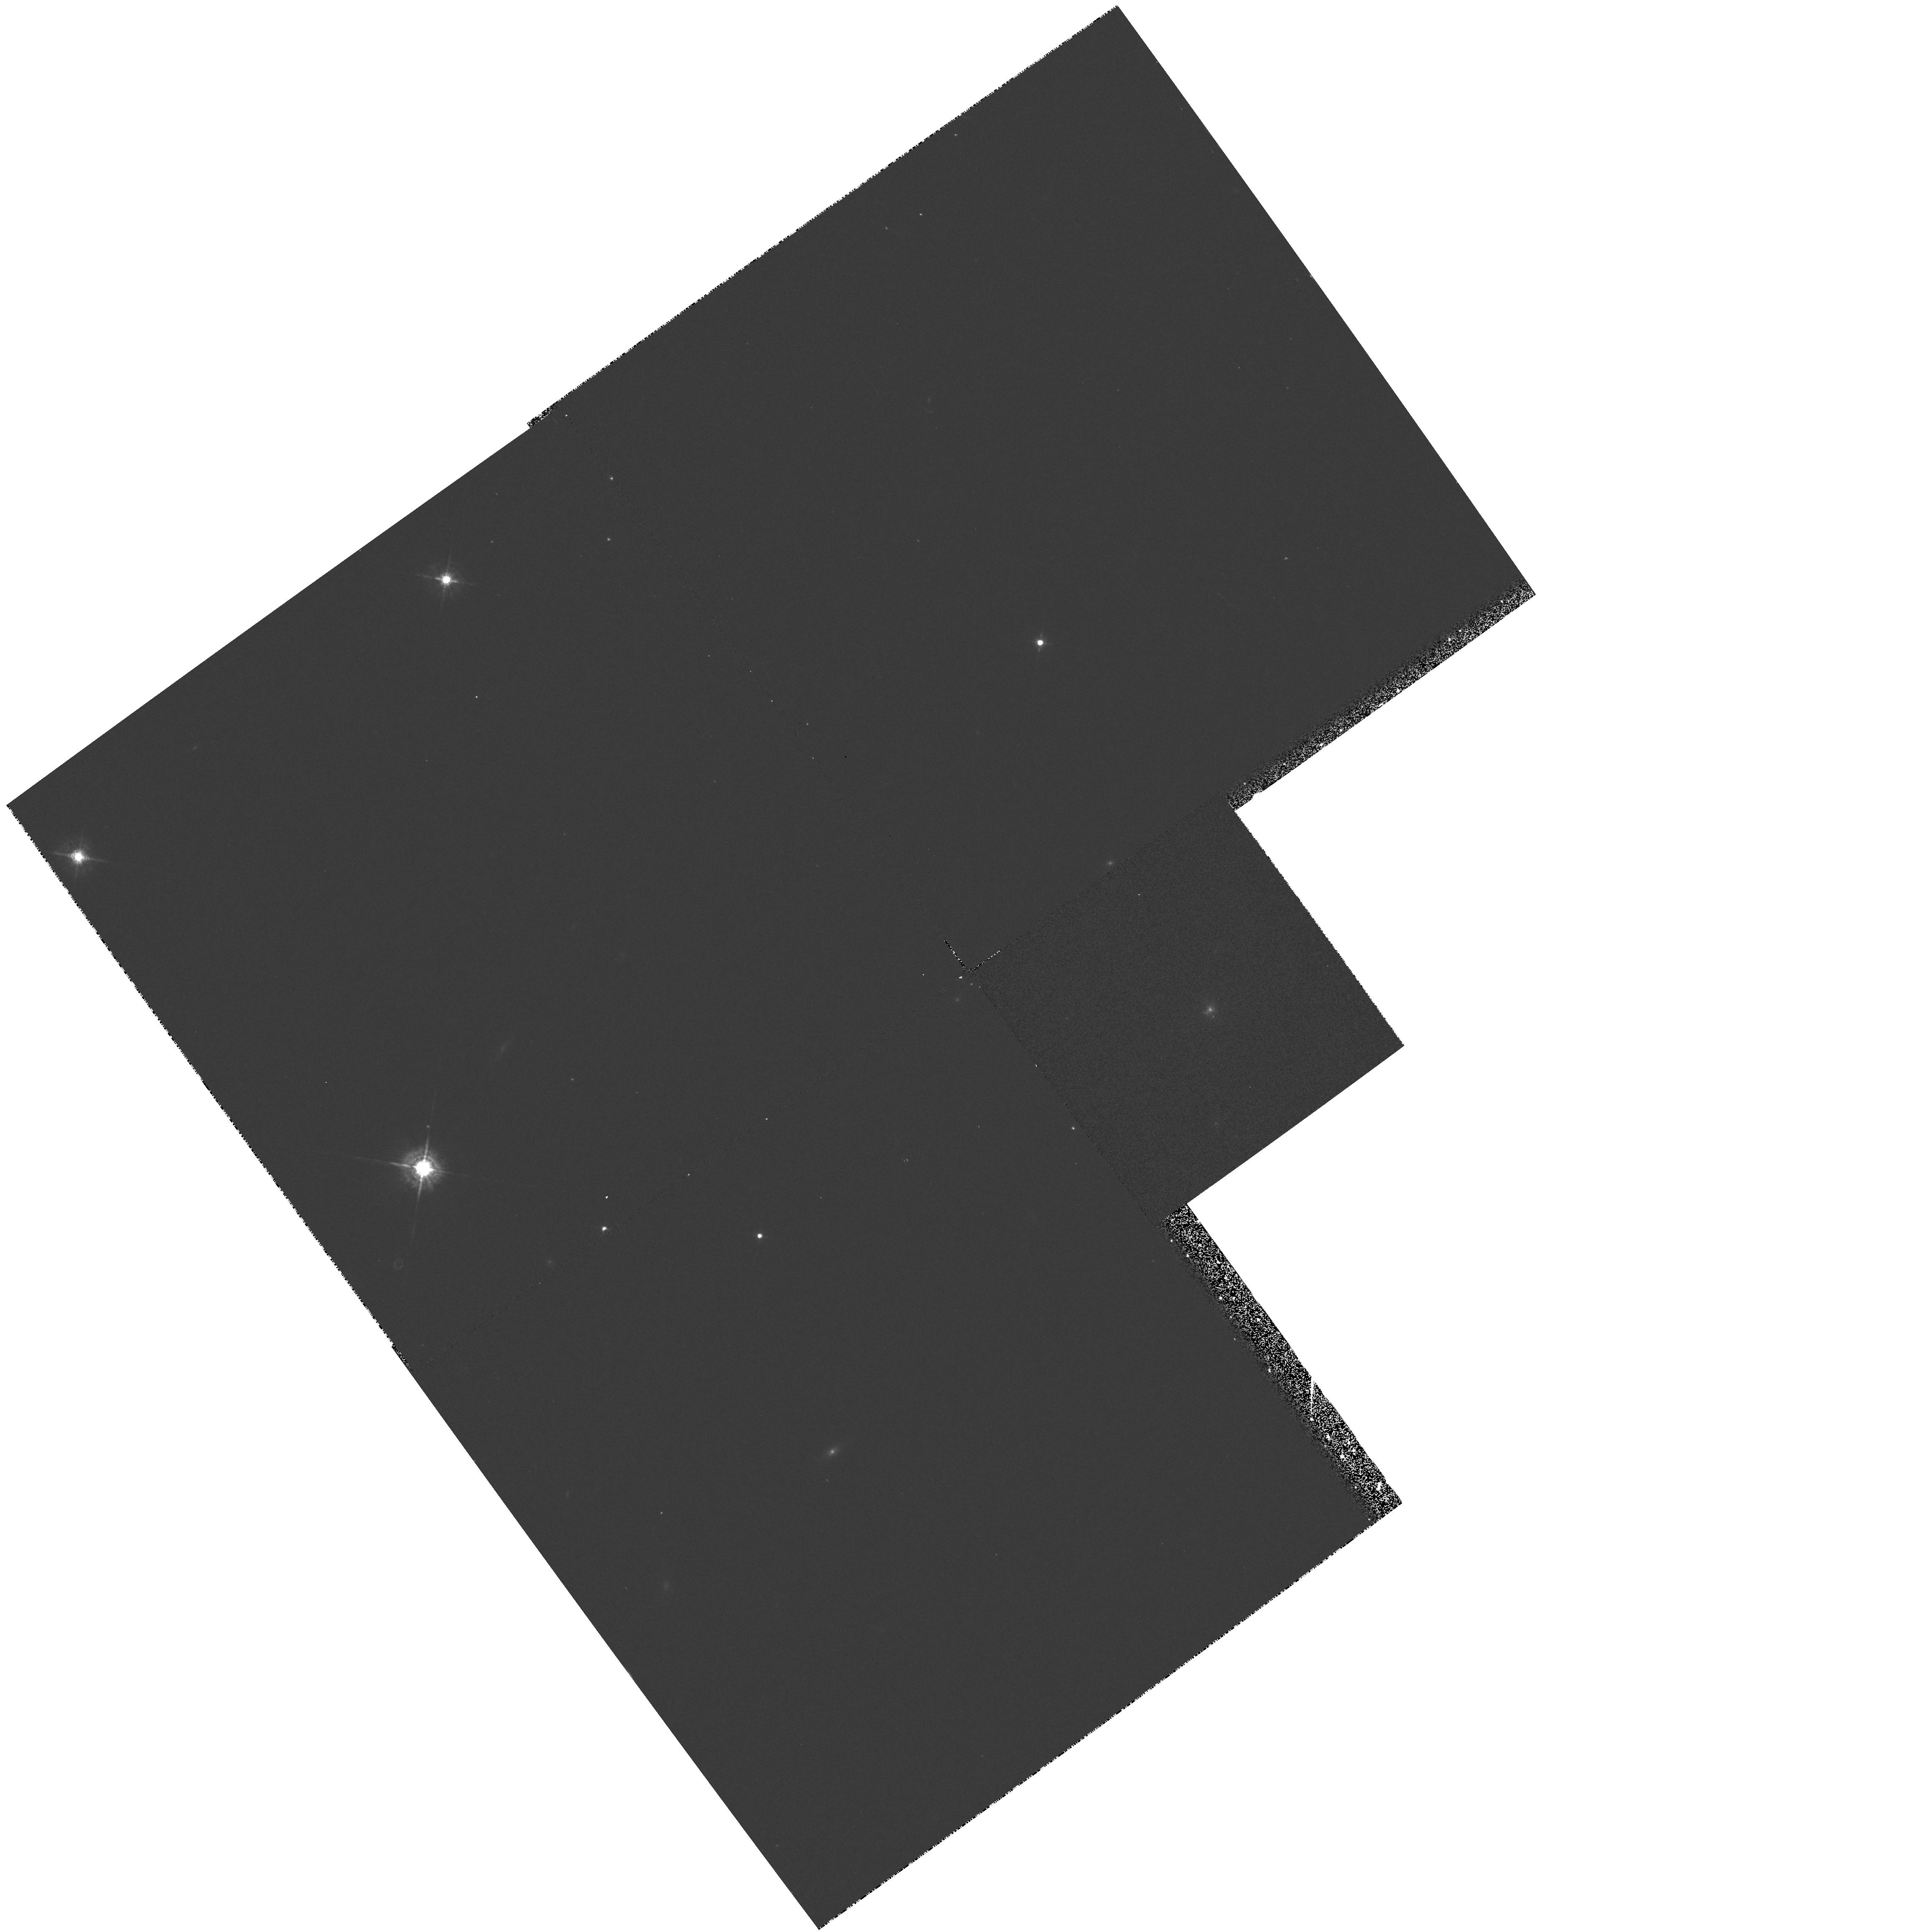
Target: 3C79.0. Instrument: WFPC2/PC. Filter: F547M. Exposure: 10 min. Observation ID: hst_5930_03_wfpc2_pc_f547m_u2td03

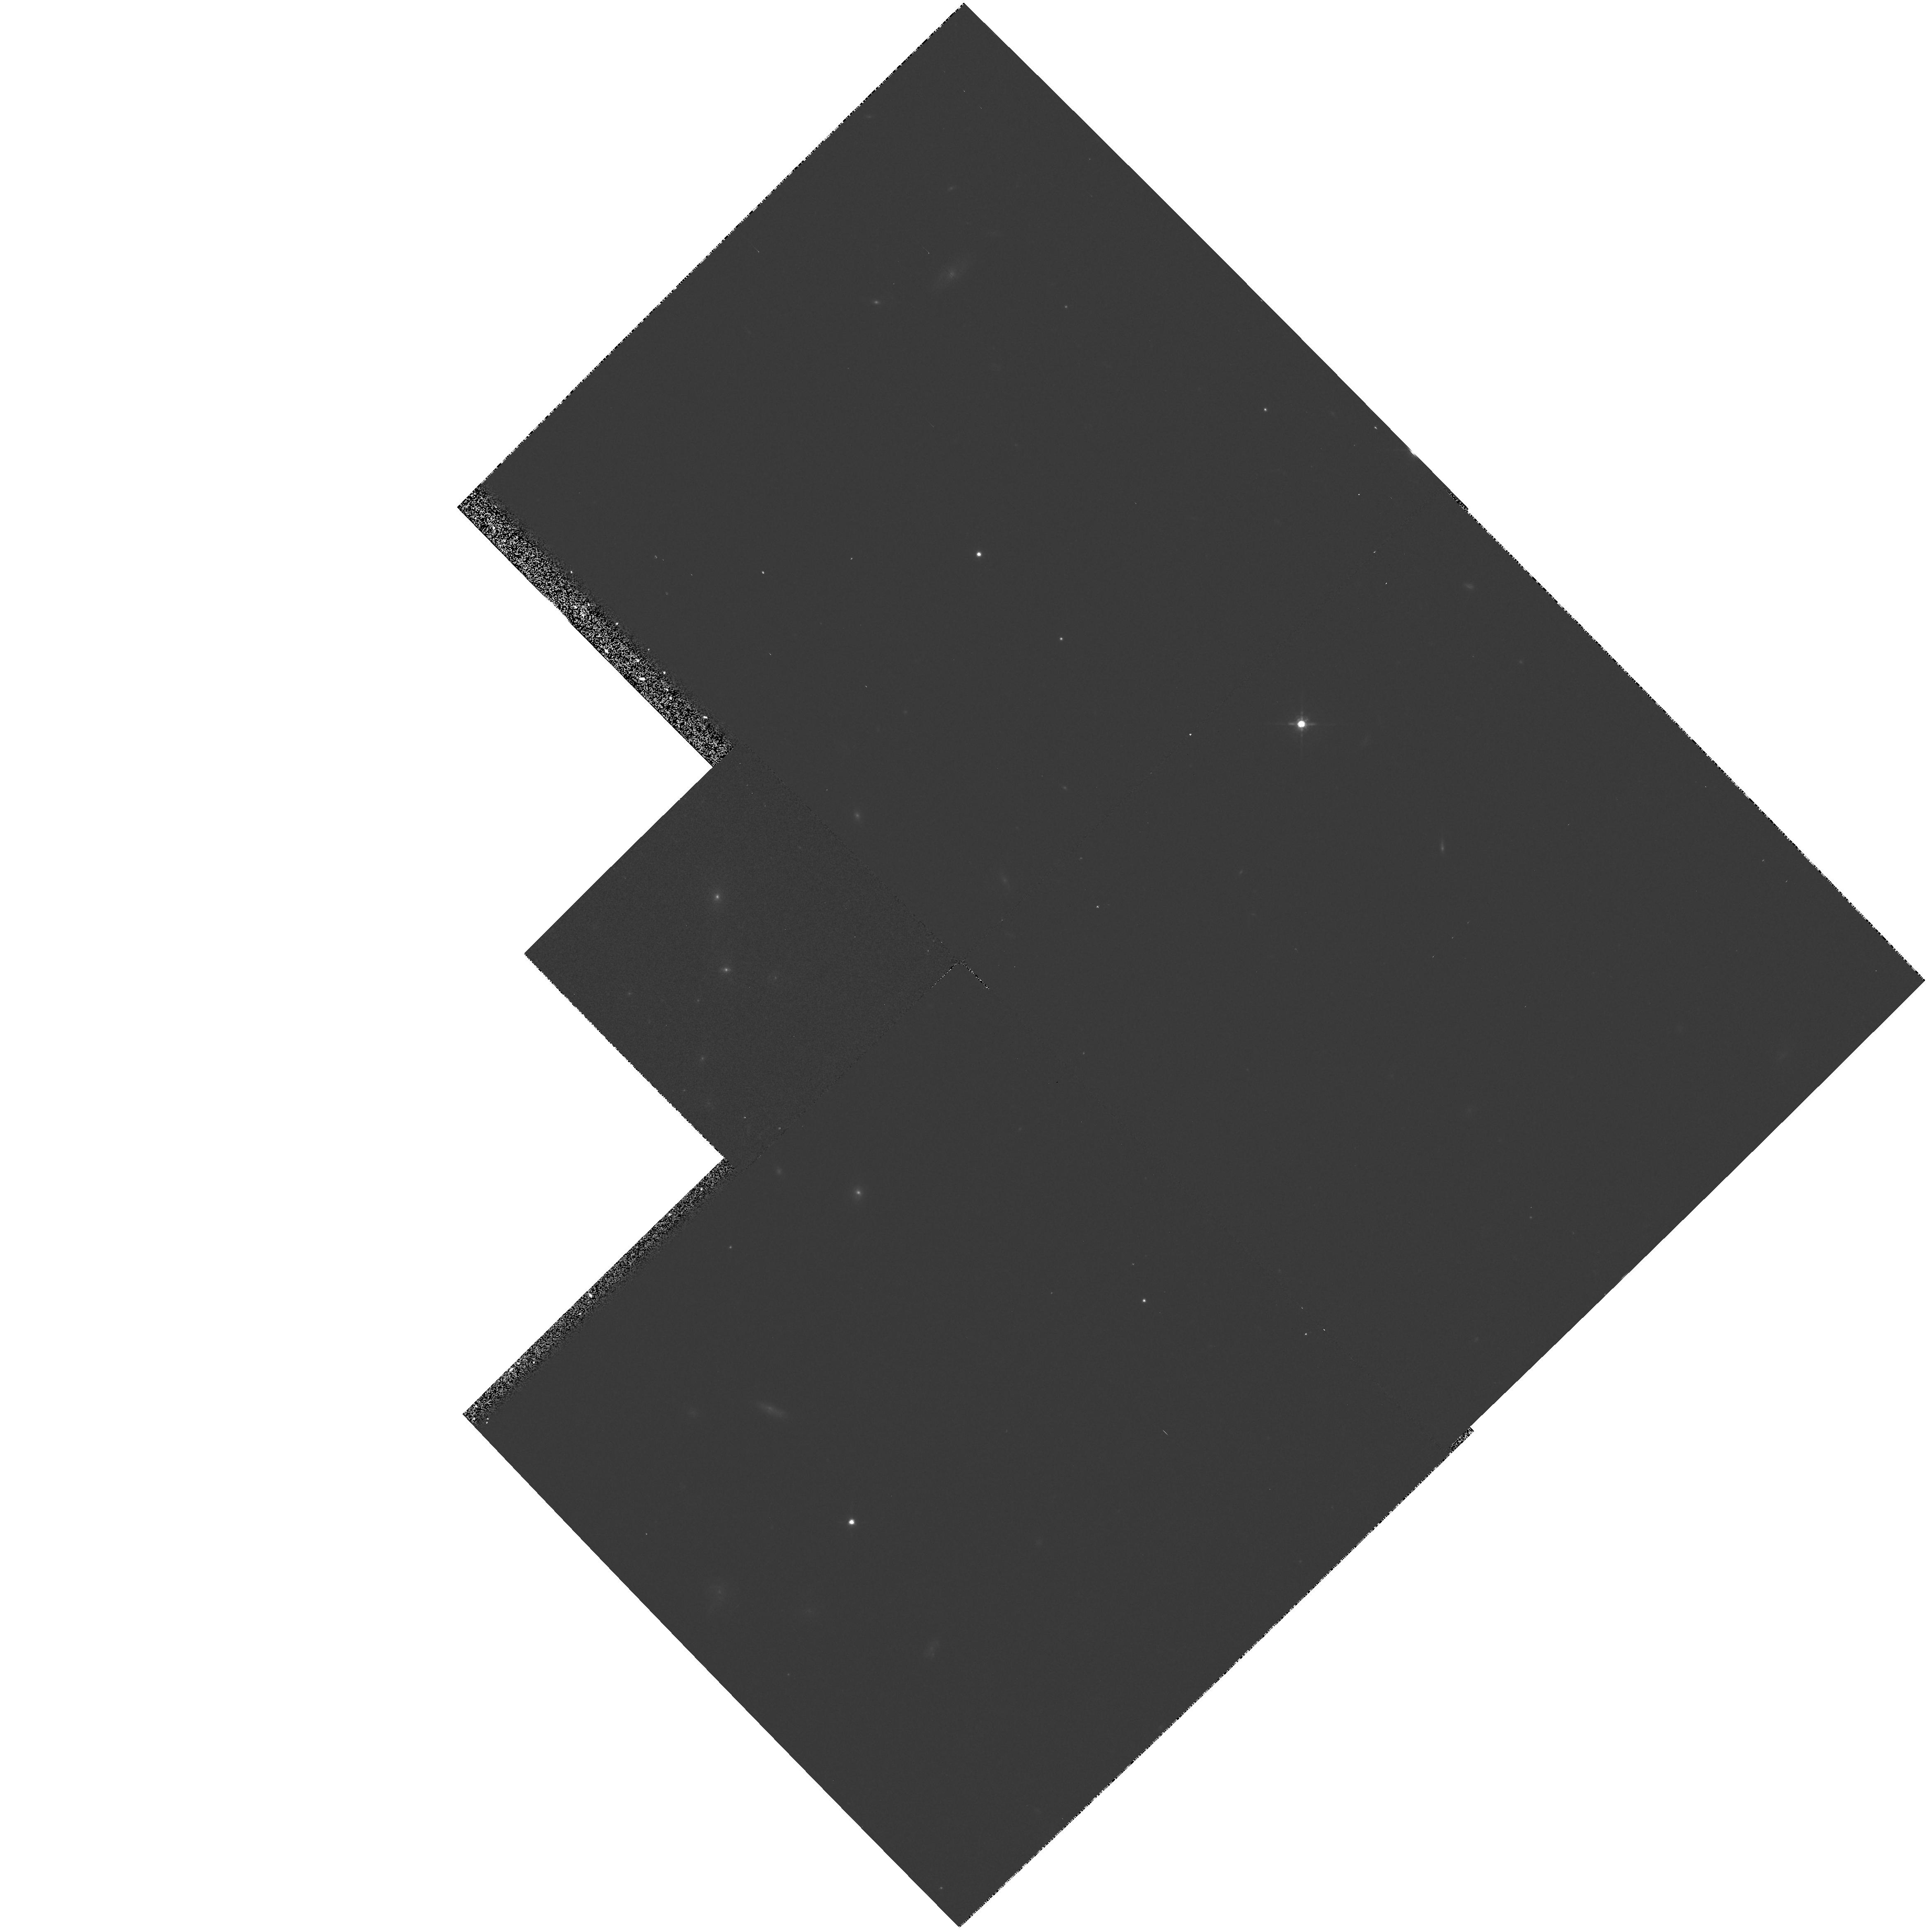
Target: 3C330.0. Instrument: WFPC2/PC. Filter: F675W. Exposure: 10 min. Observation ID: hst_5930_02_wfpc2_pc_f675w_u2td02

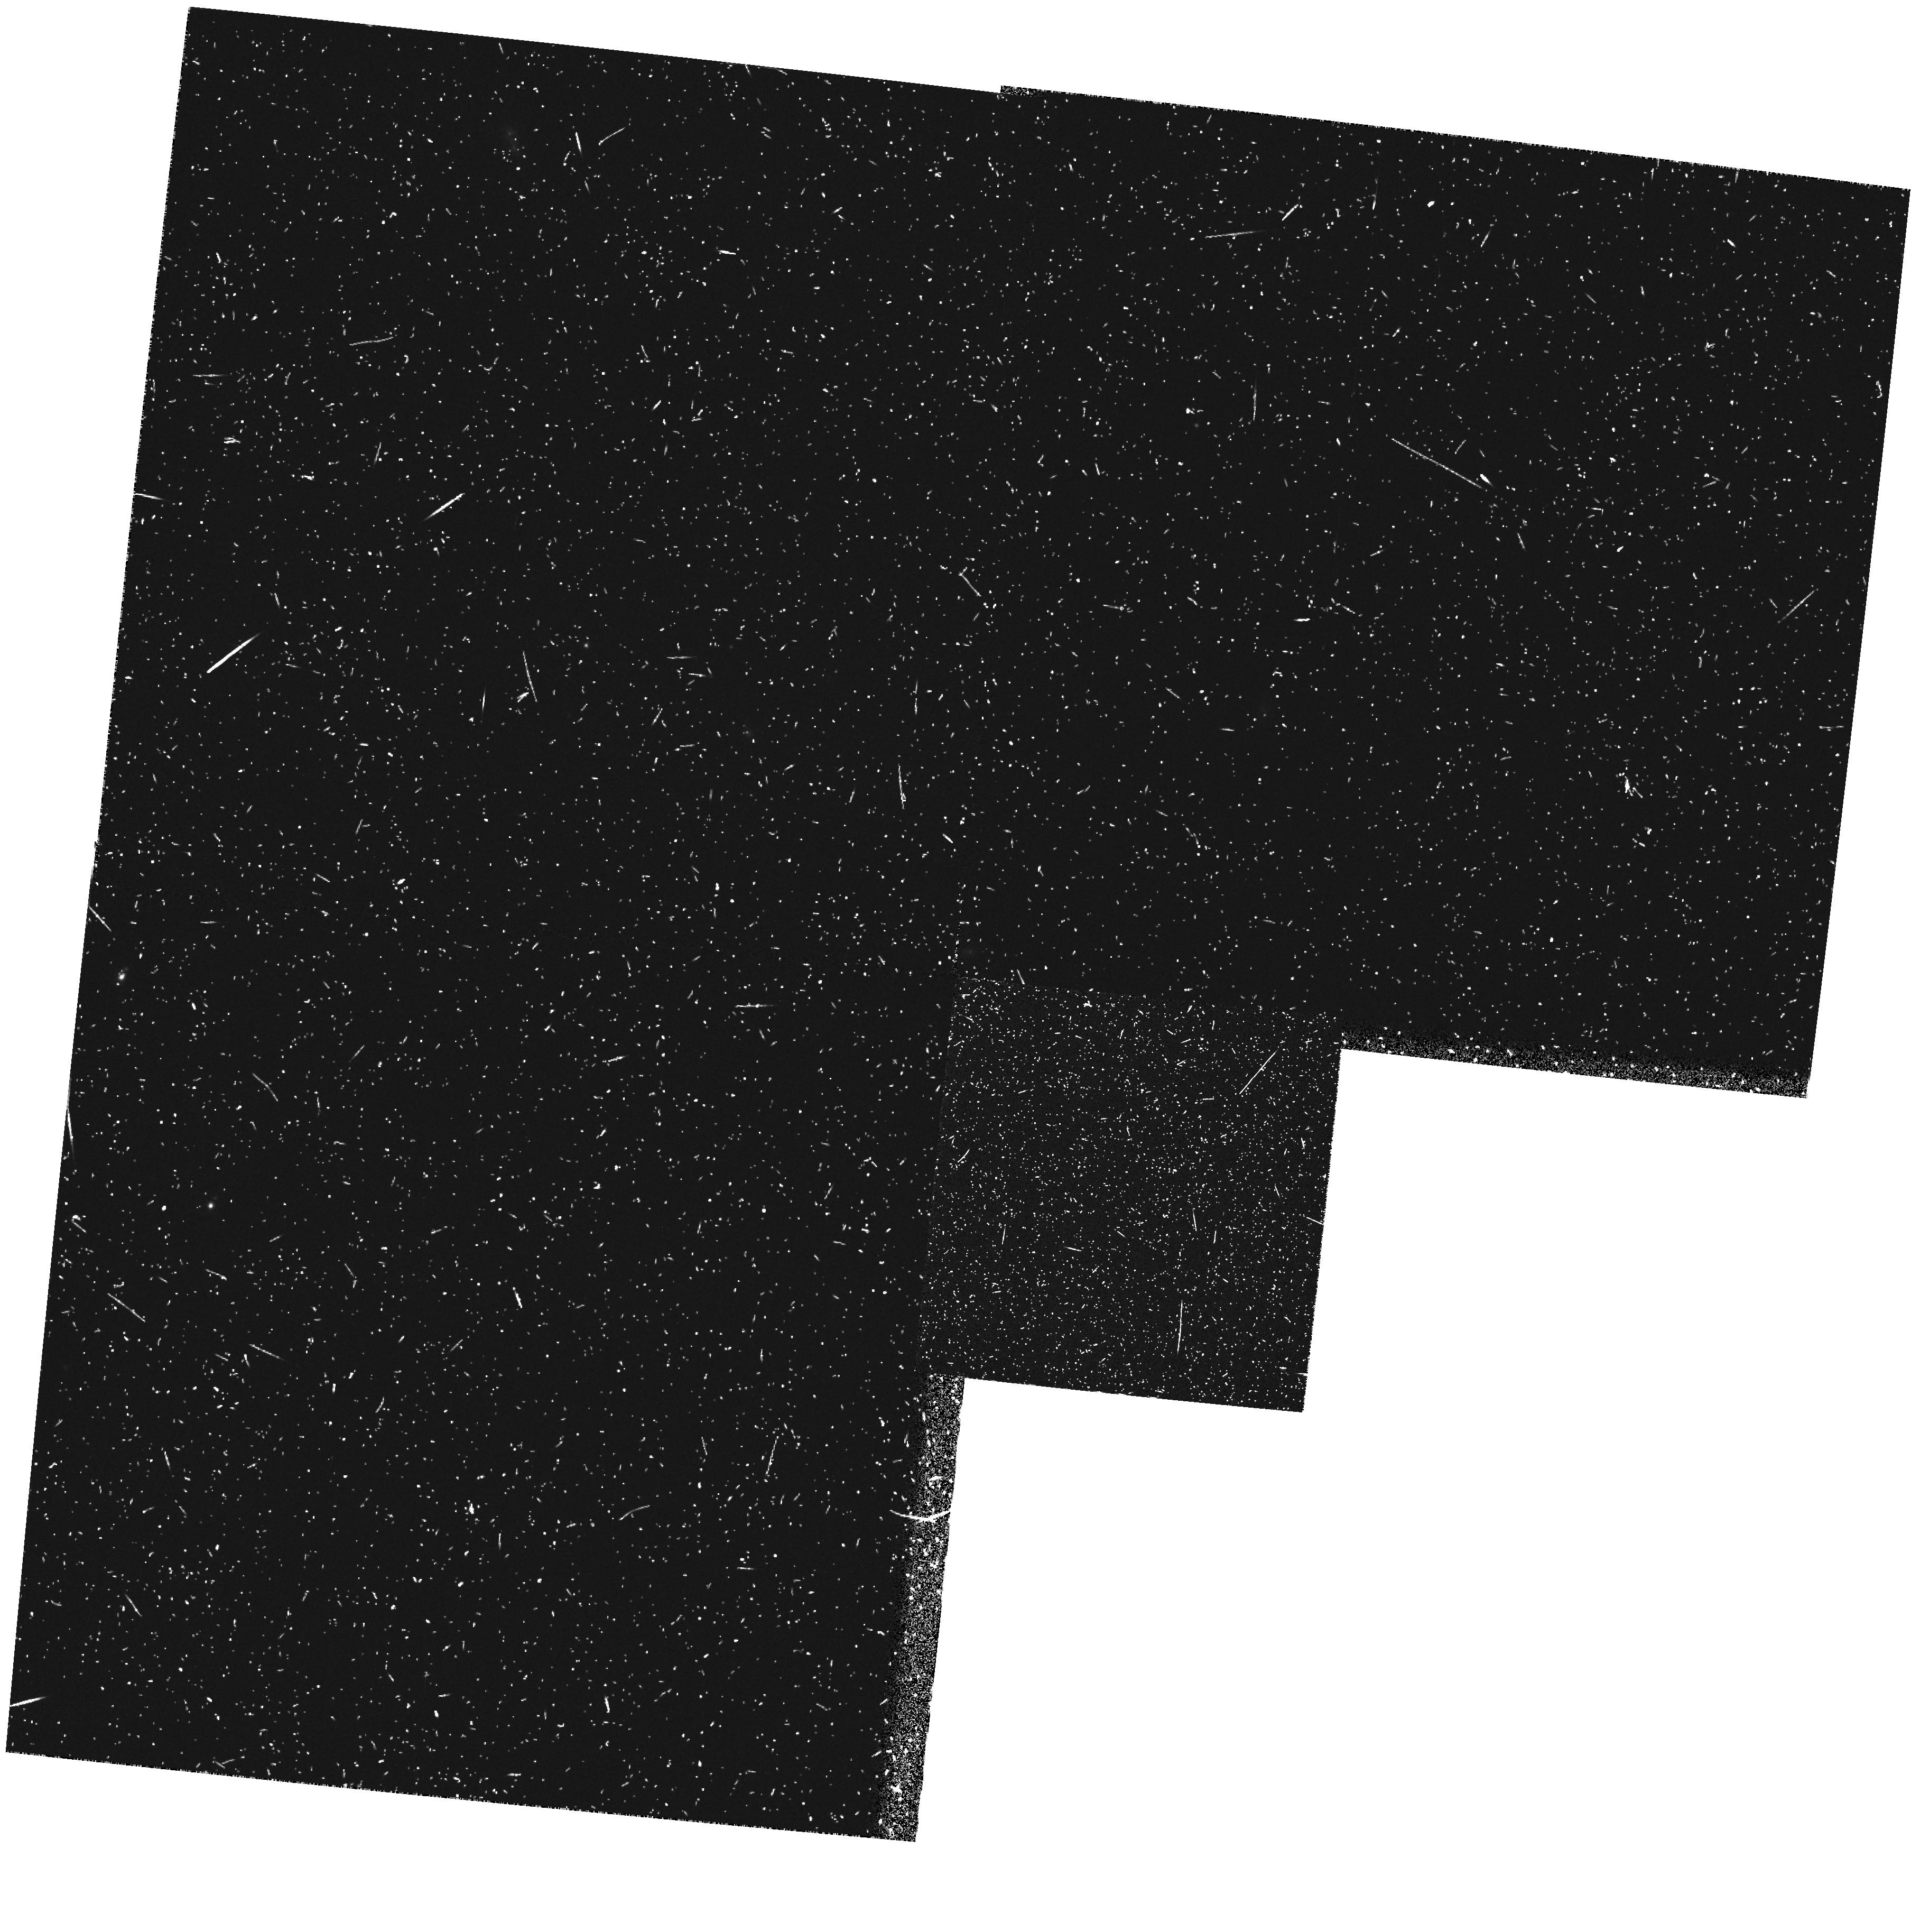
Target: 3C460.0. Instrument: WFPC2/PC. Filter: FR680N. Exposure: 22 min. Observation ID: u2td0105t

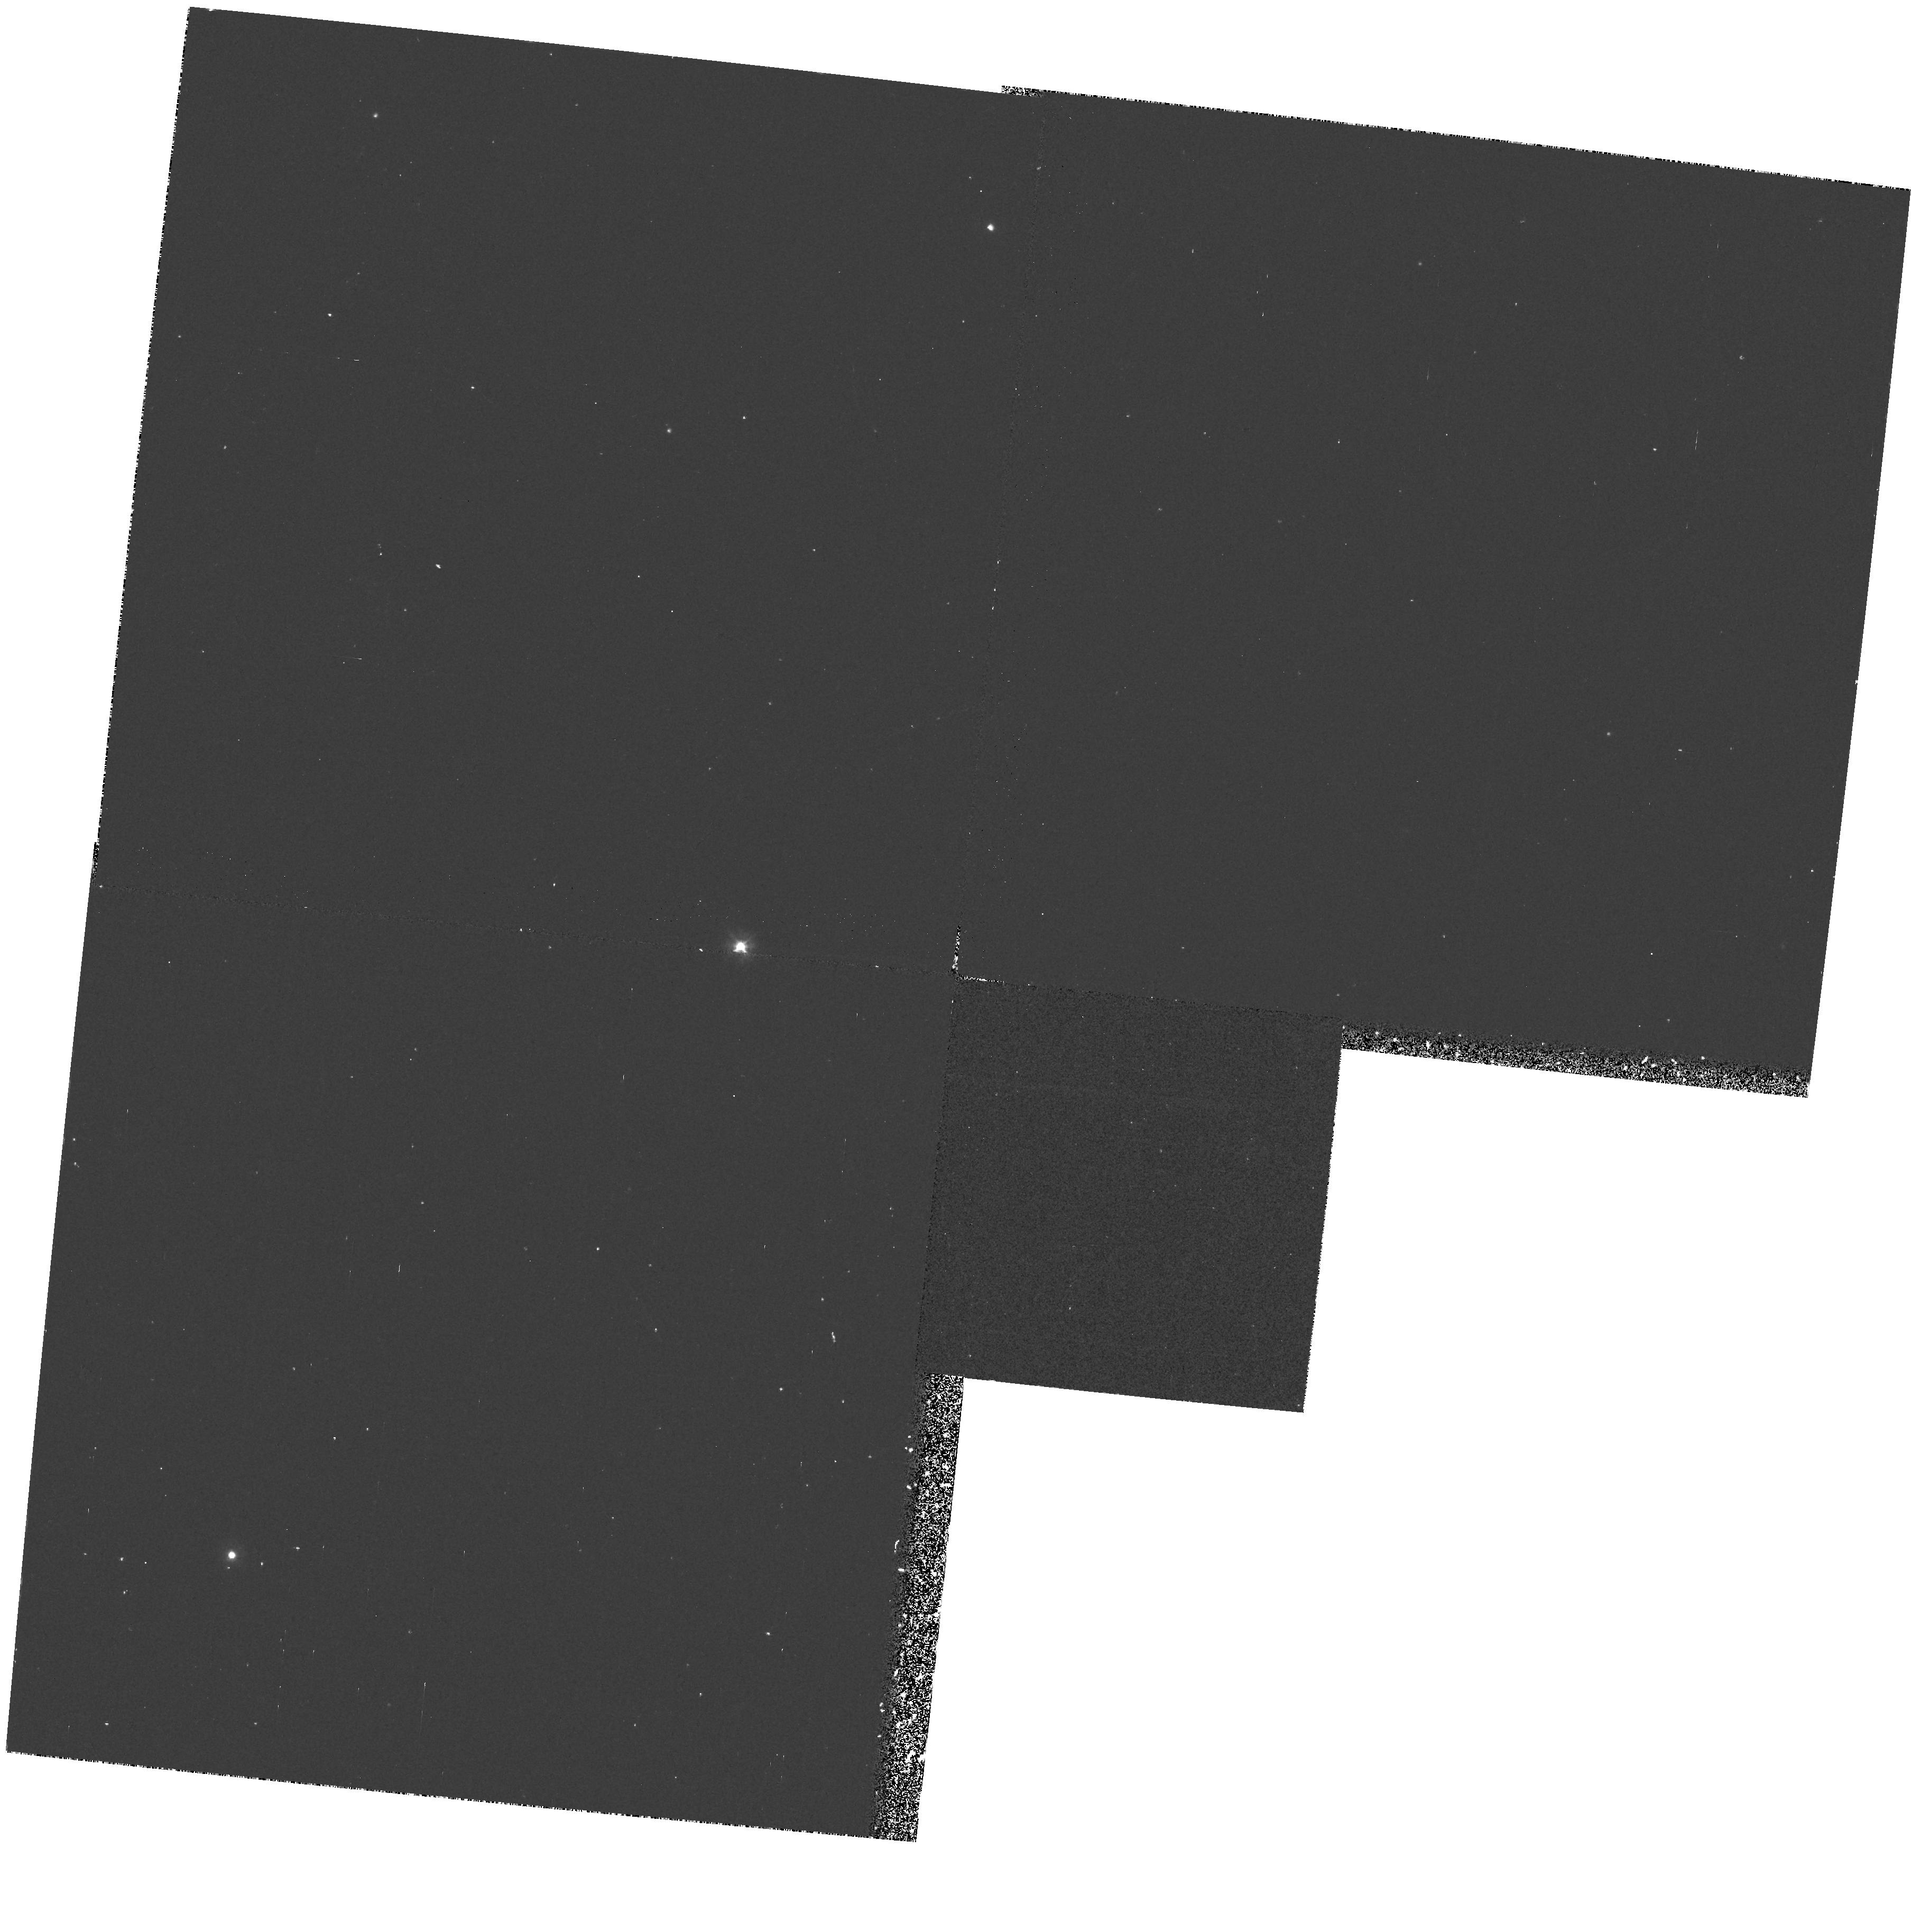
Target: 3C460.0. Instrument: WFPC2/PC. Filter: F300W. Exposure: 23 min. Observation ID: hst_5930_01_wfpc2_pc_f300w_u2td01

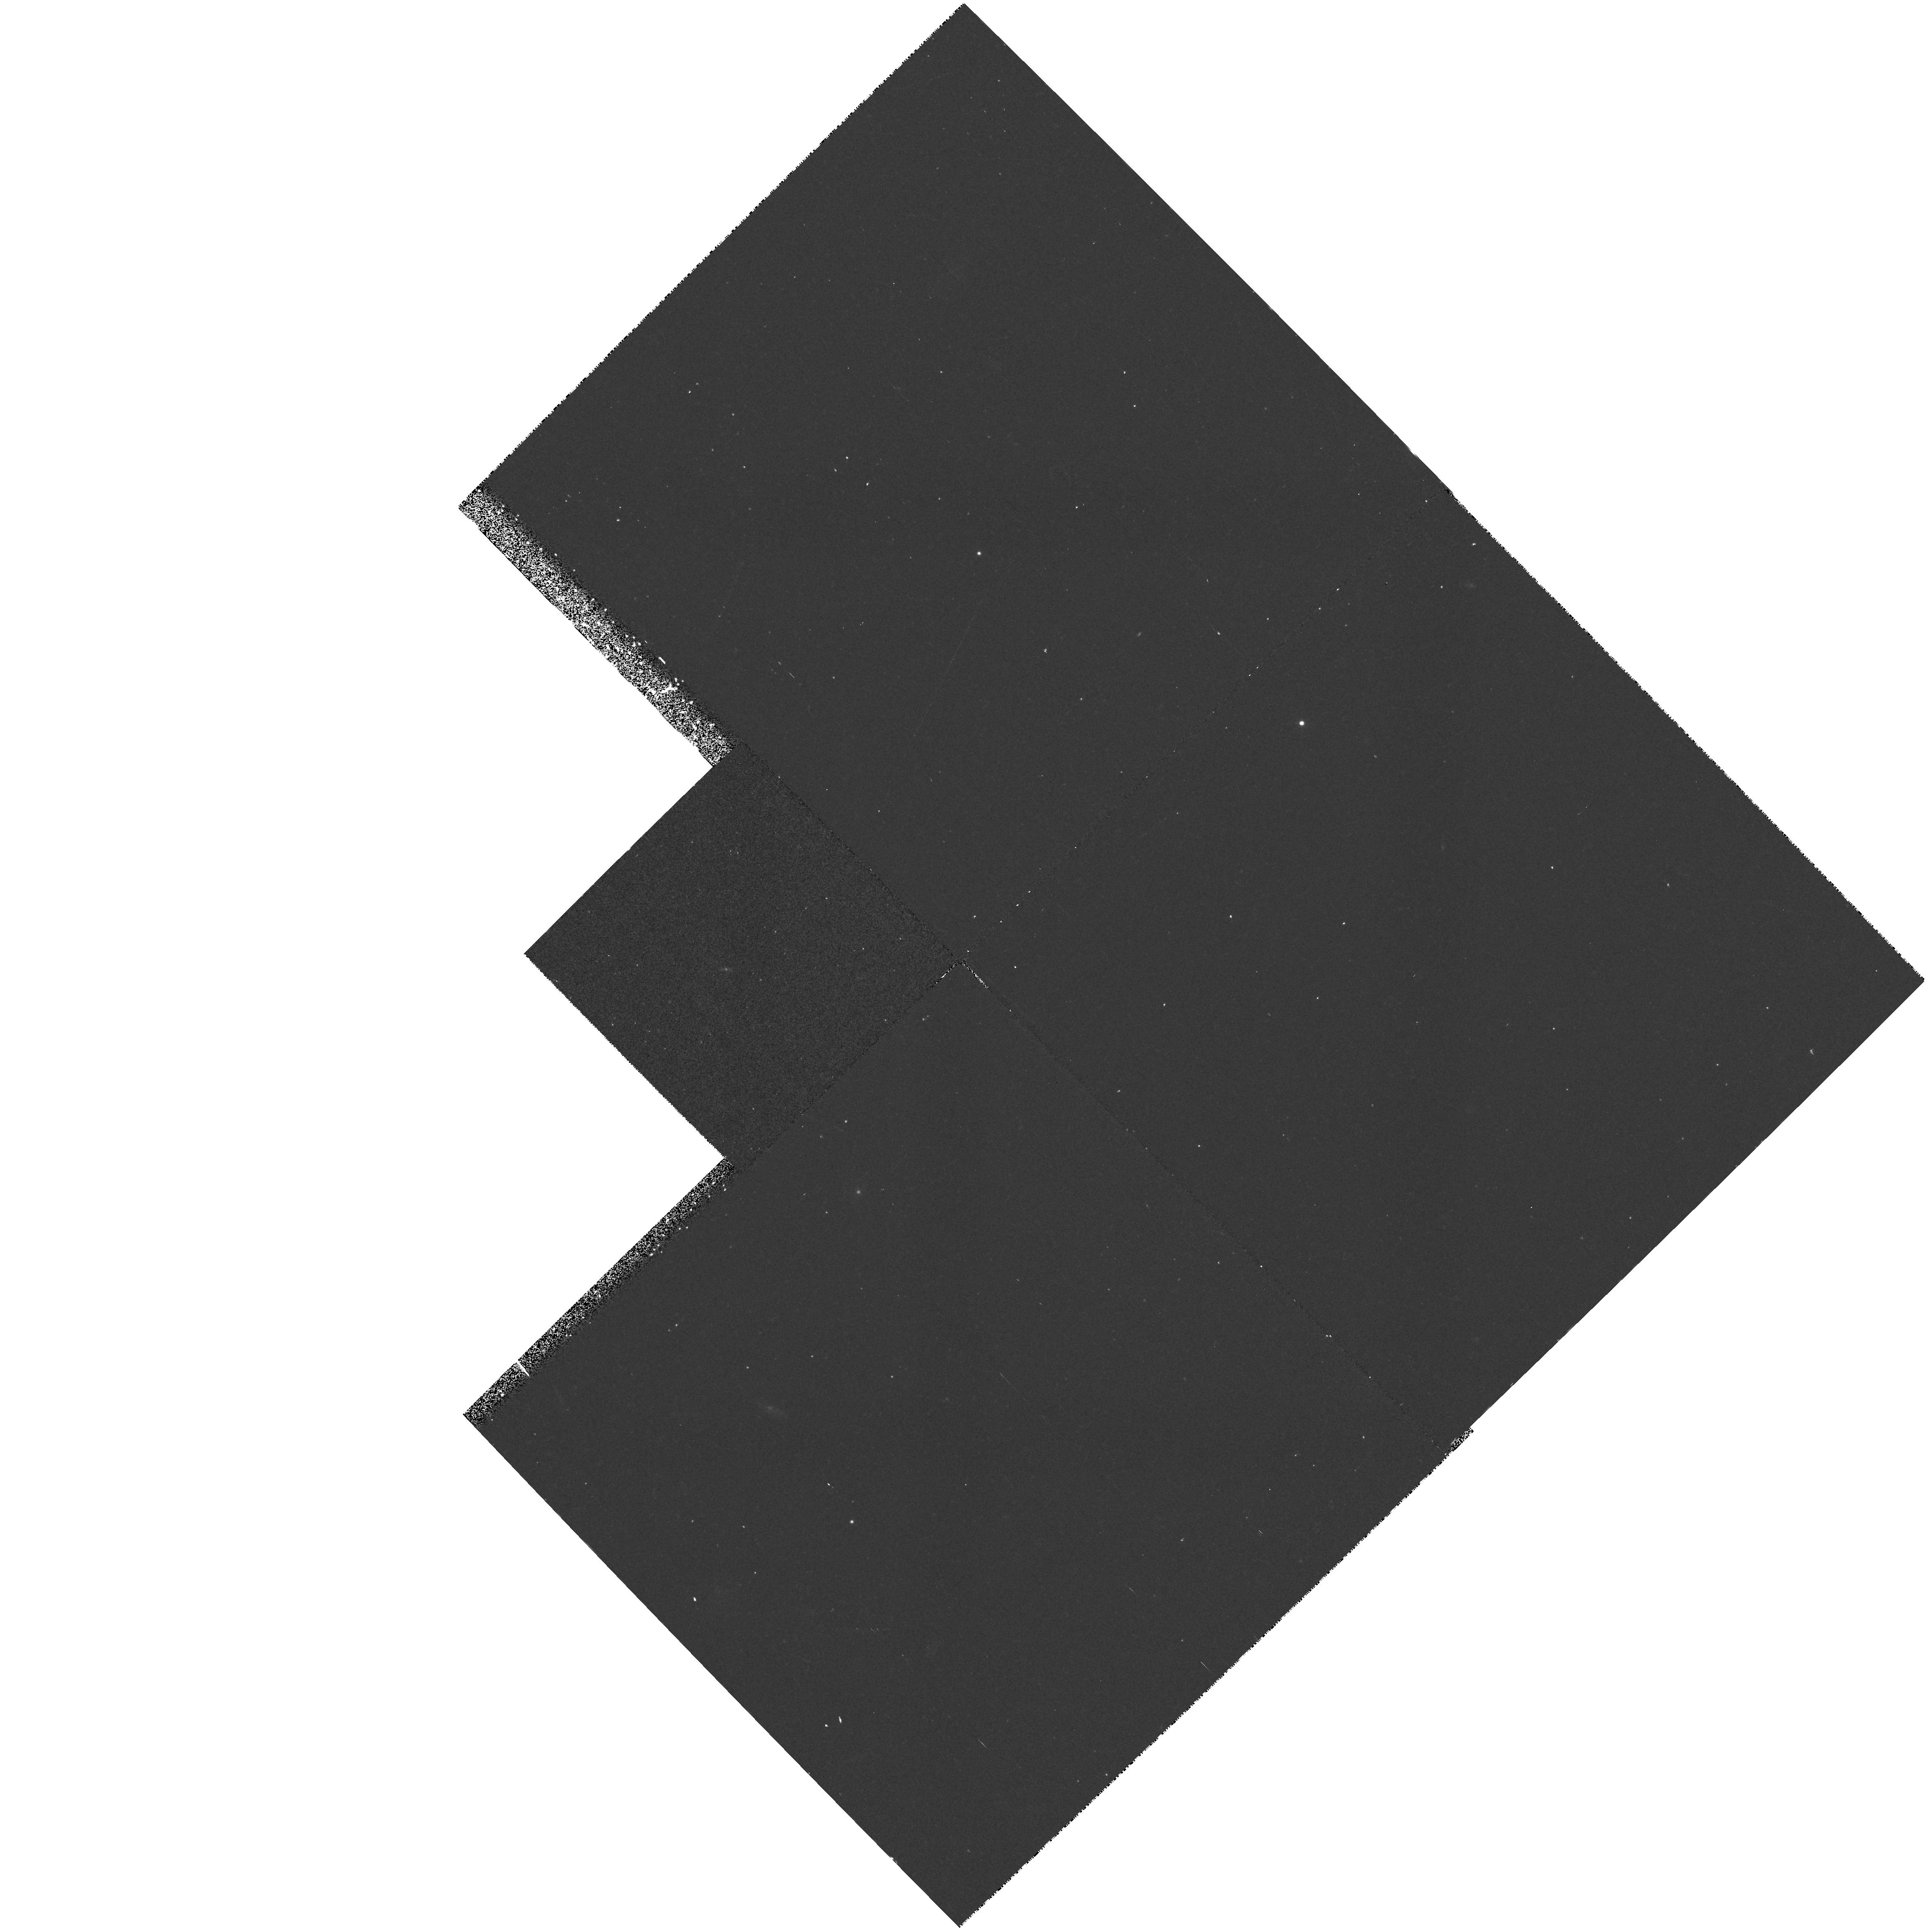
Target: 3C330.0. Instrument: WFPC2/PC. Filter: F380W. Exposure: 28 min. Observation ID: hst_5930_02_wfpc2_pc_f380w_u2td02

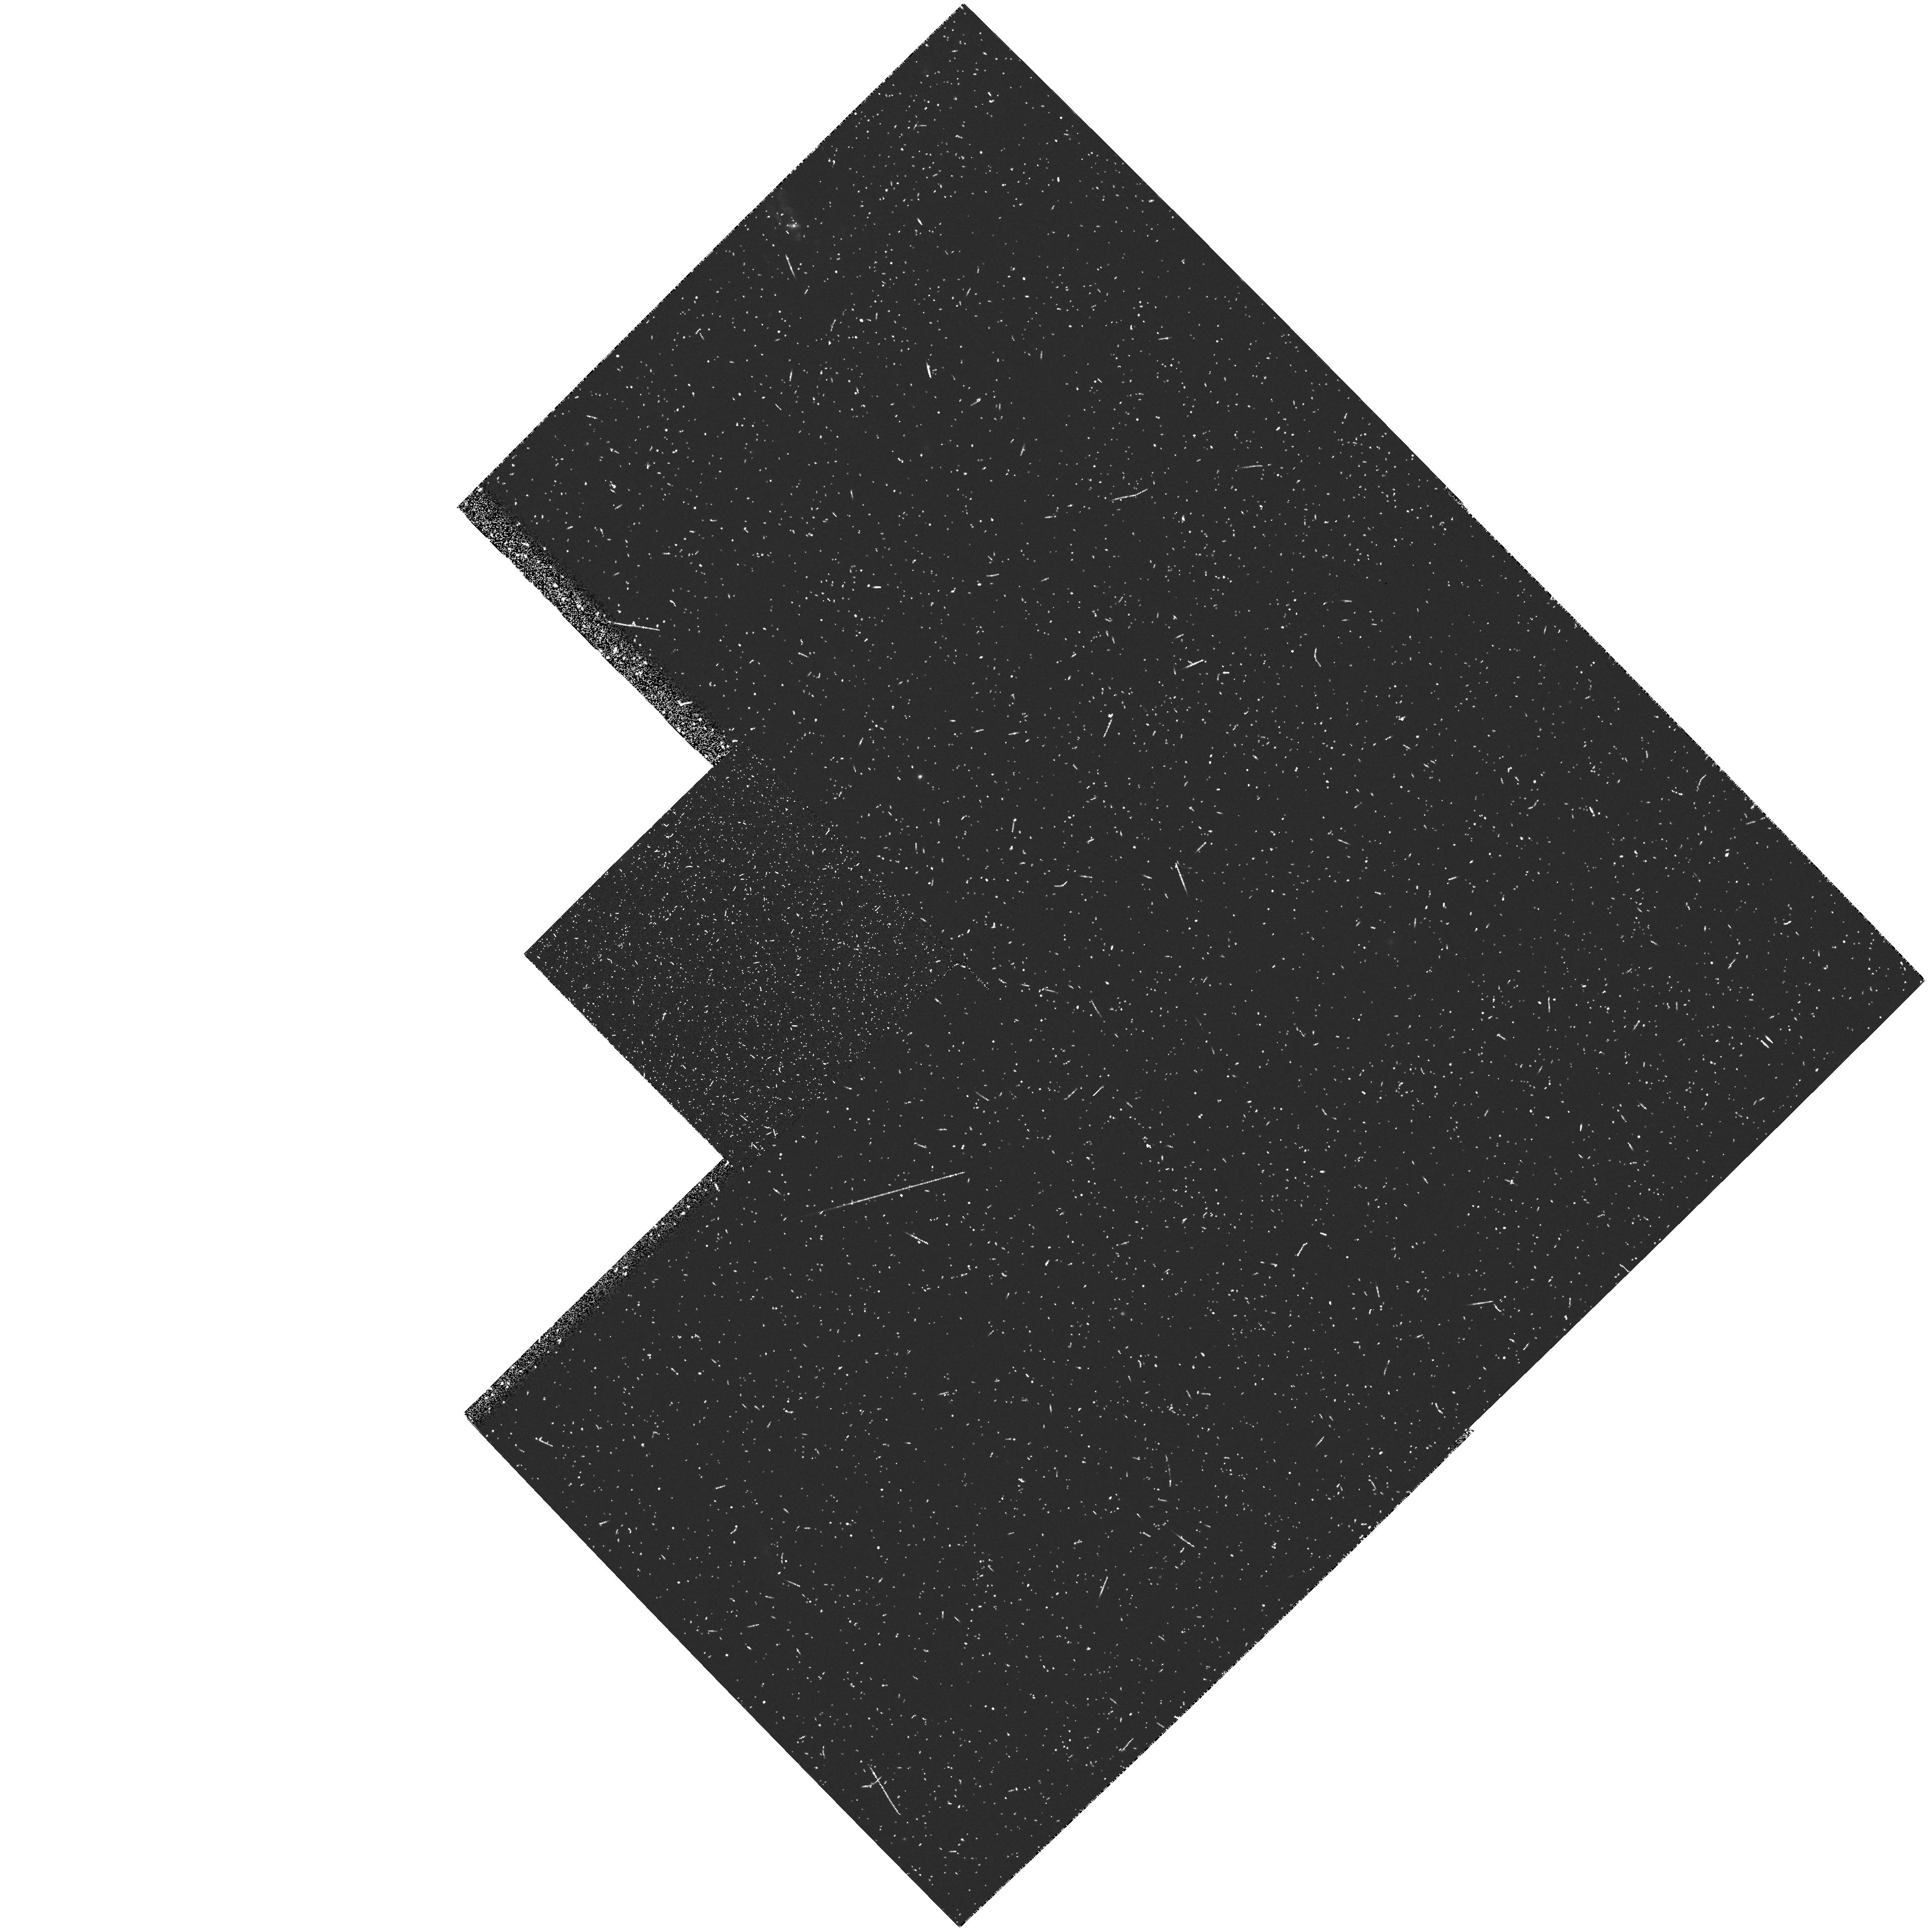
Target: 3C330.0. Instrument: WFPC2/PC. Filter: FR868N. Exposure: 27 min. Observation ID: u2td0206p

WFPC2 IMAGING OF INTERMEDIATE REDSHIFT RADIO GALAXIES (PI: McCarthy, Patrick J.)

We propose to image three radio galaxies with redshifts between 0.2 and 0.5. All of these showed significant structure on sub-arc second scales in our SNAPSHOT images from cycle 4. These galaxies appear to be intermediate redshift analogues to the high redshift radio galaxies and exhibit the alignment effect. This short program will provide insights into the physical processes that are produce the extended continuum and emission-line regions in powerful radio sources.